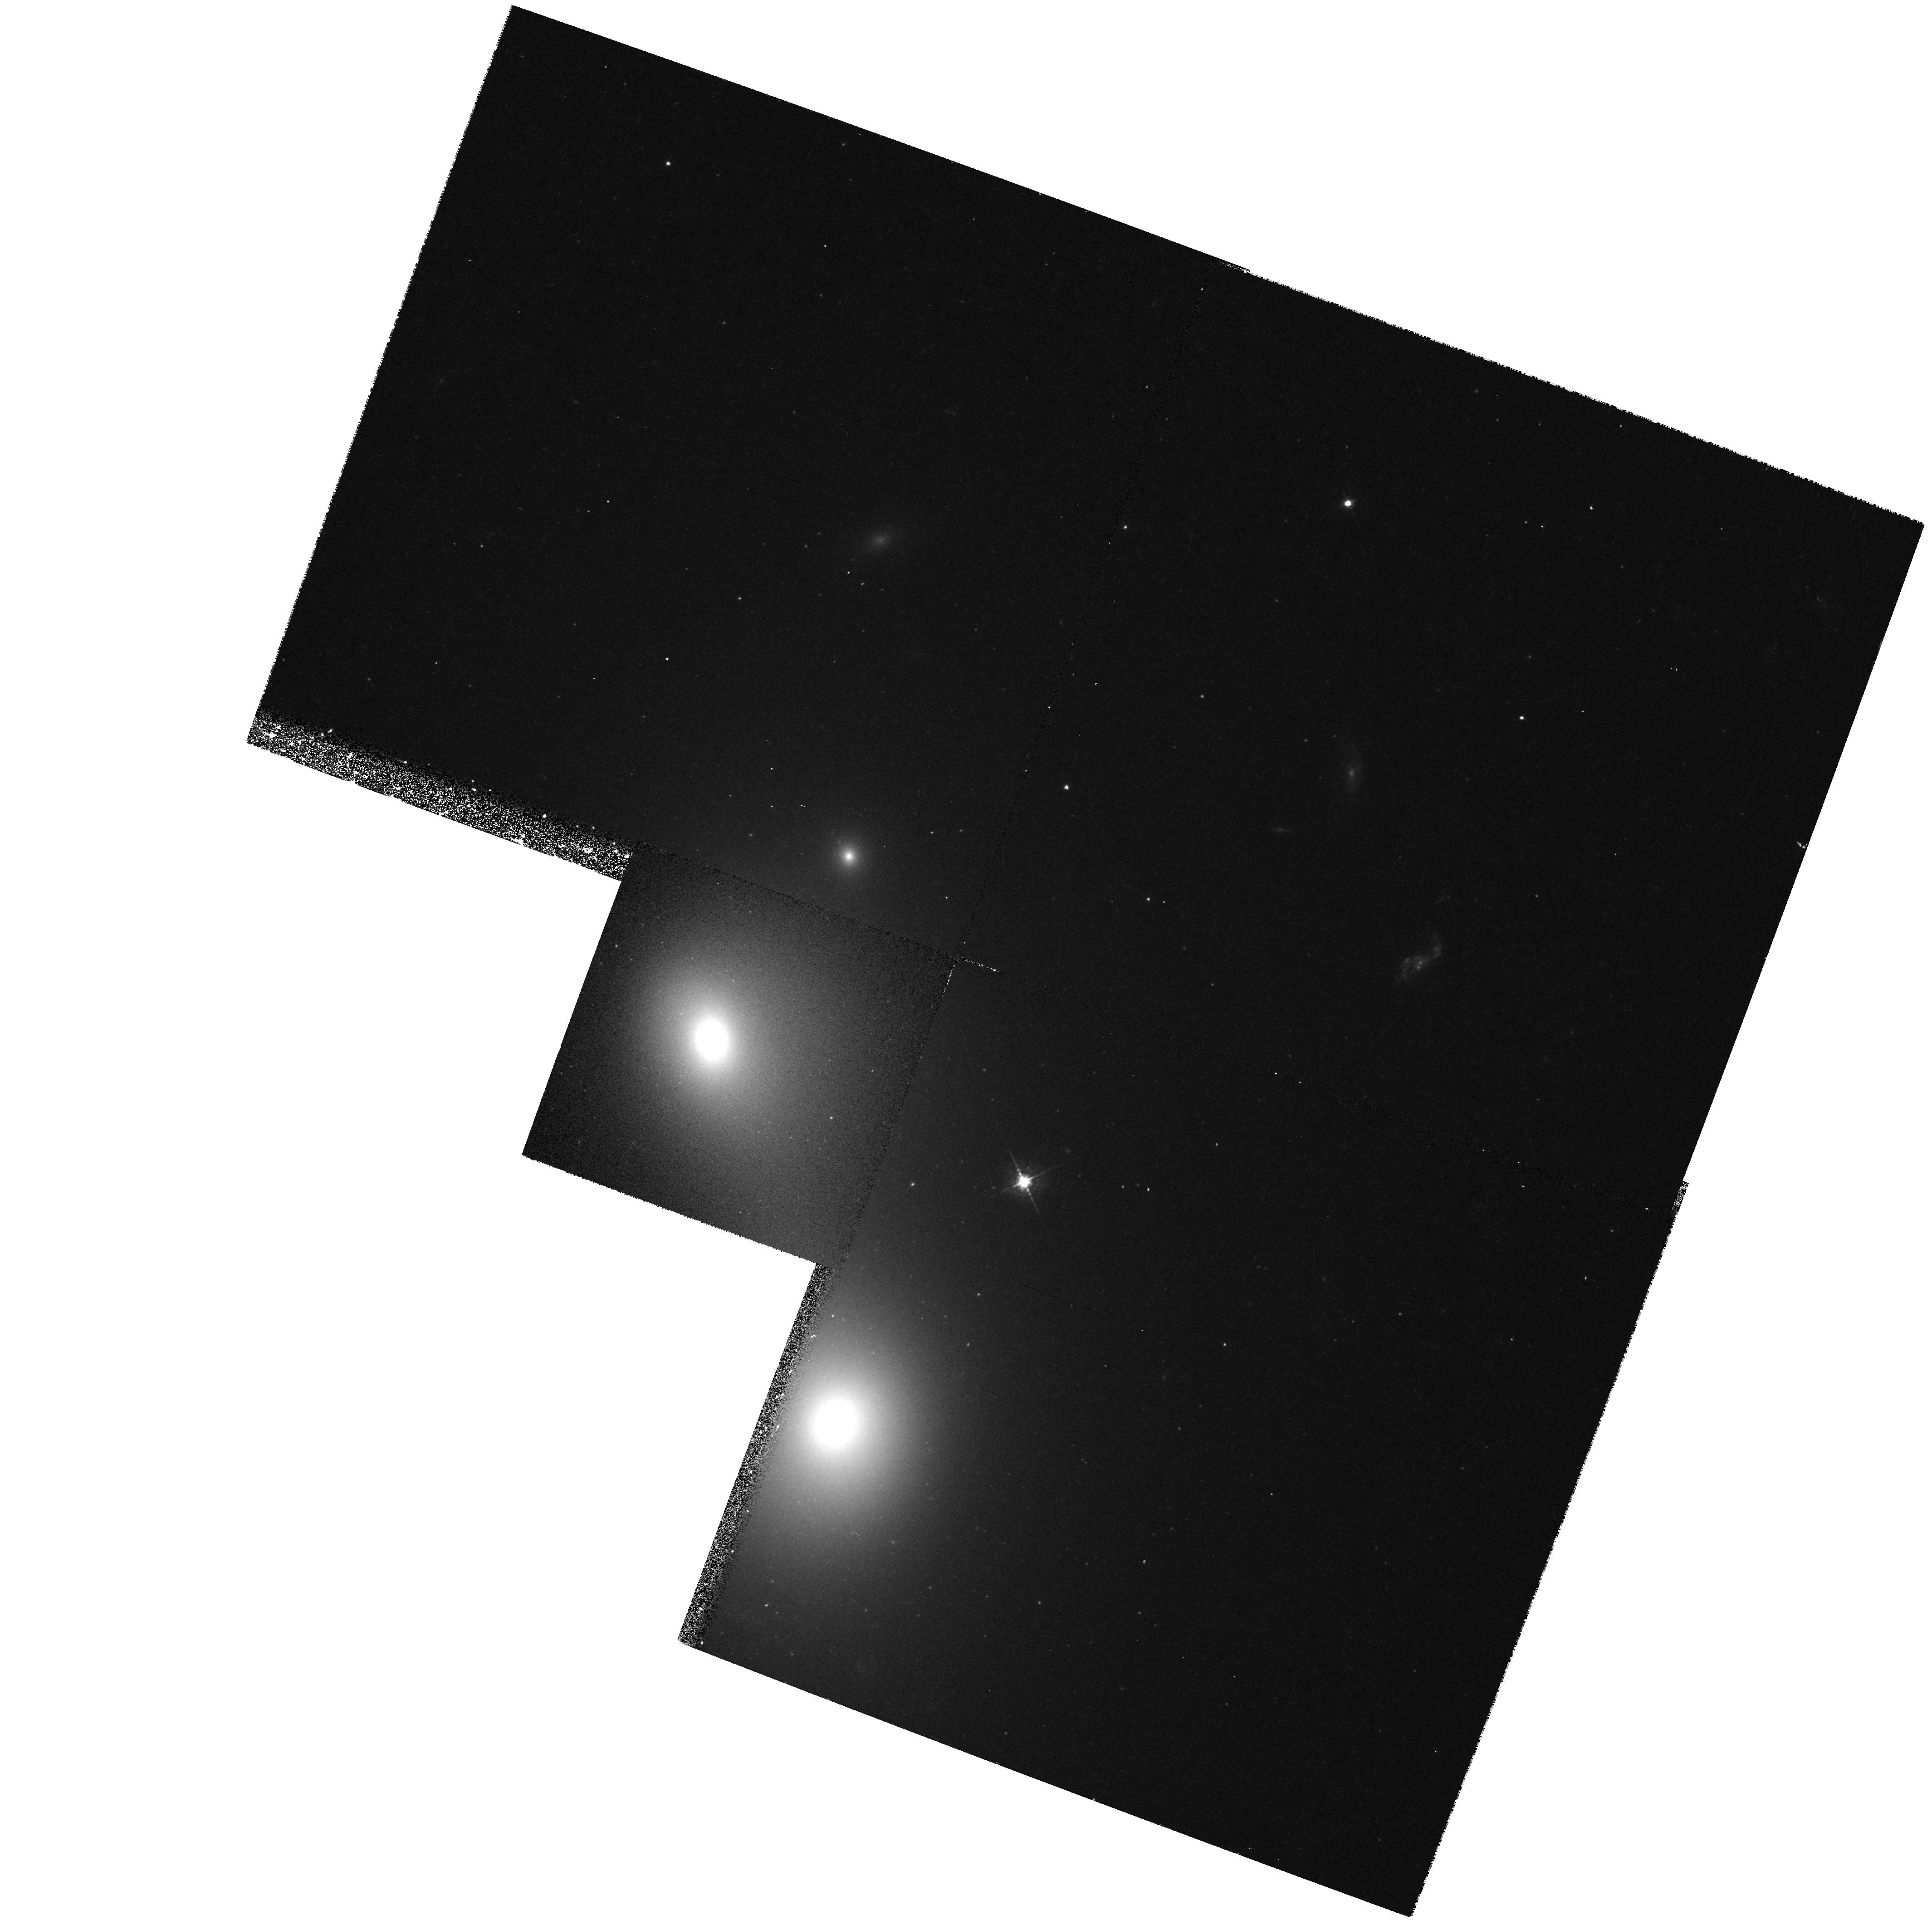
Target: 3C278. Instrument: WFPC2/PC. Filter: F547M. Exposure: 13 min. Observation ID: hst_5927_05_wfpc2_pc_f547m_u34q05

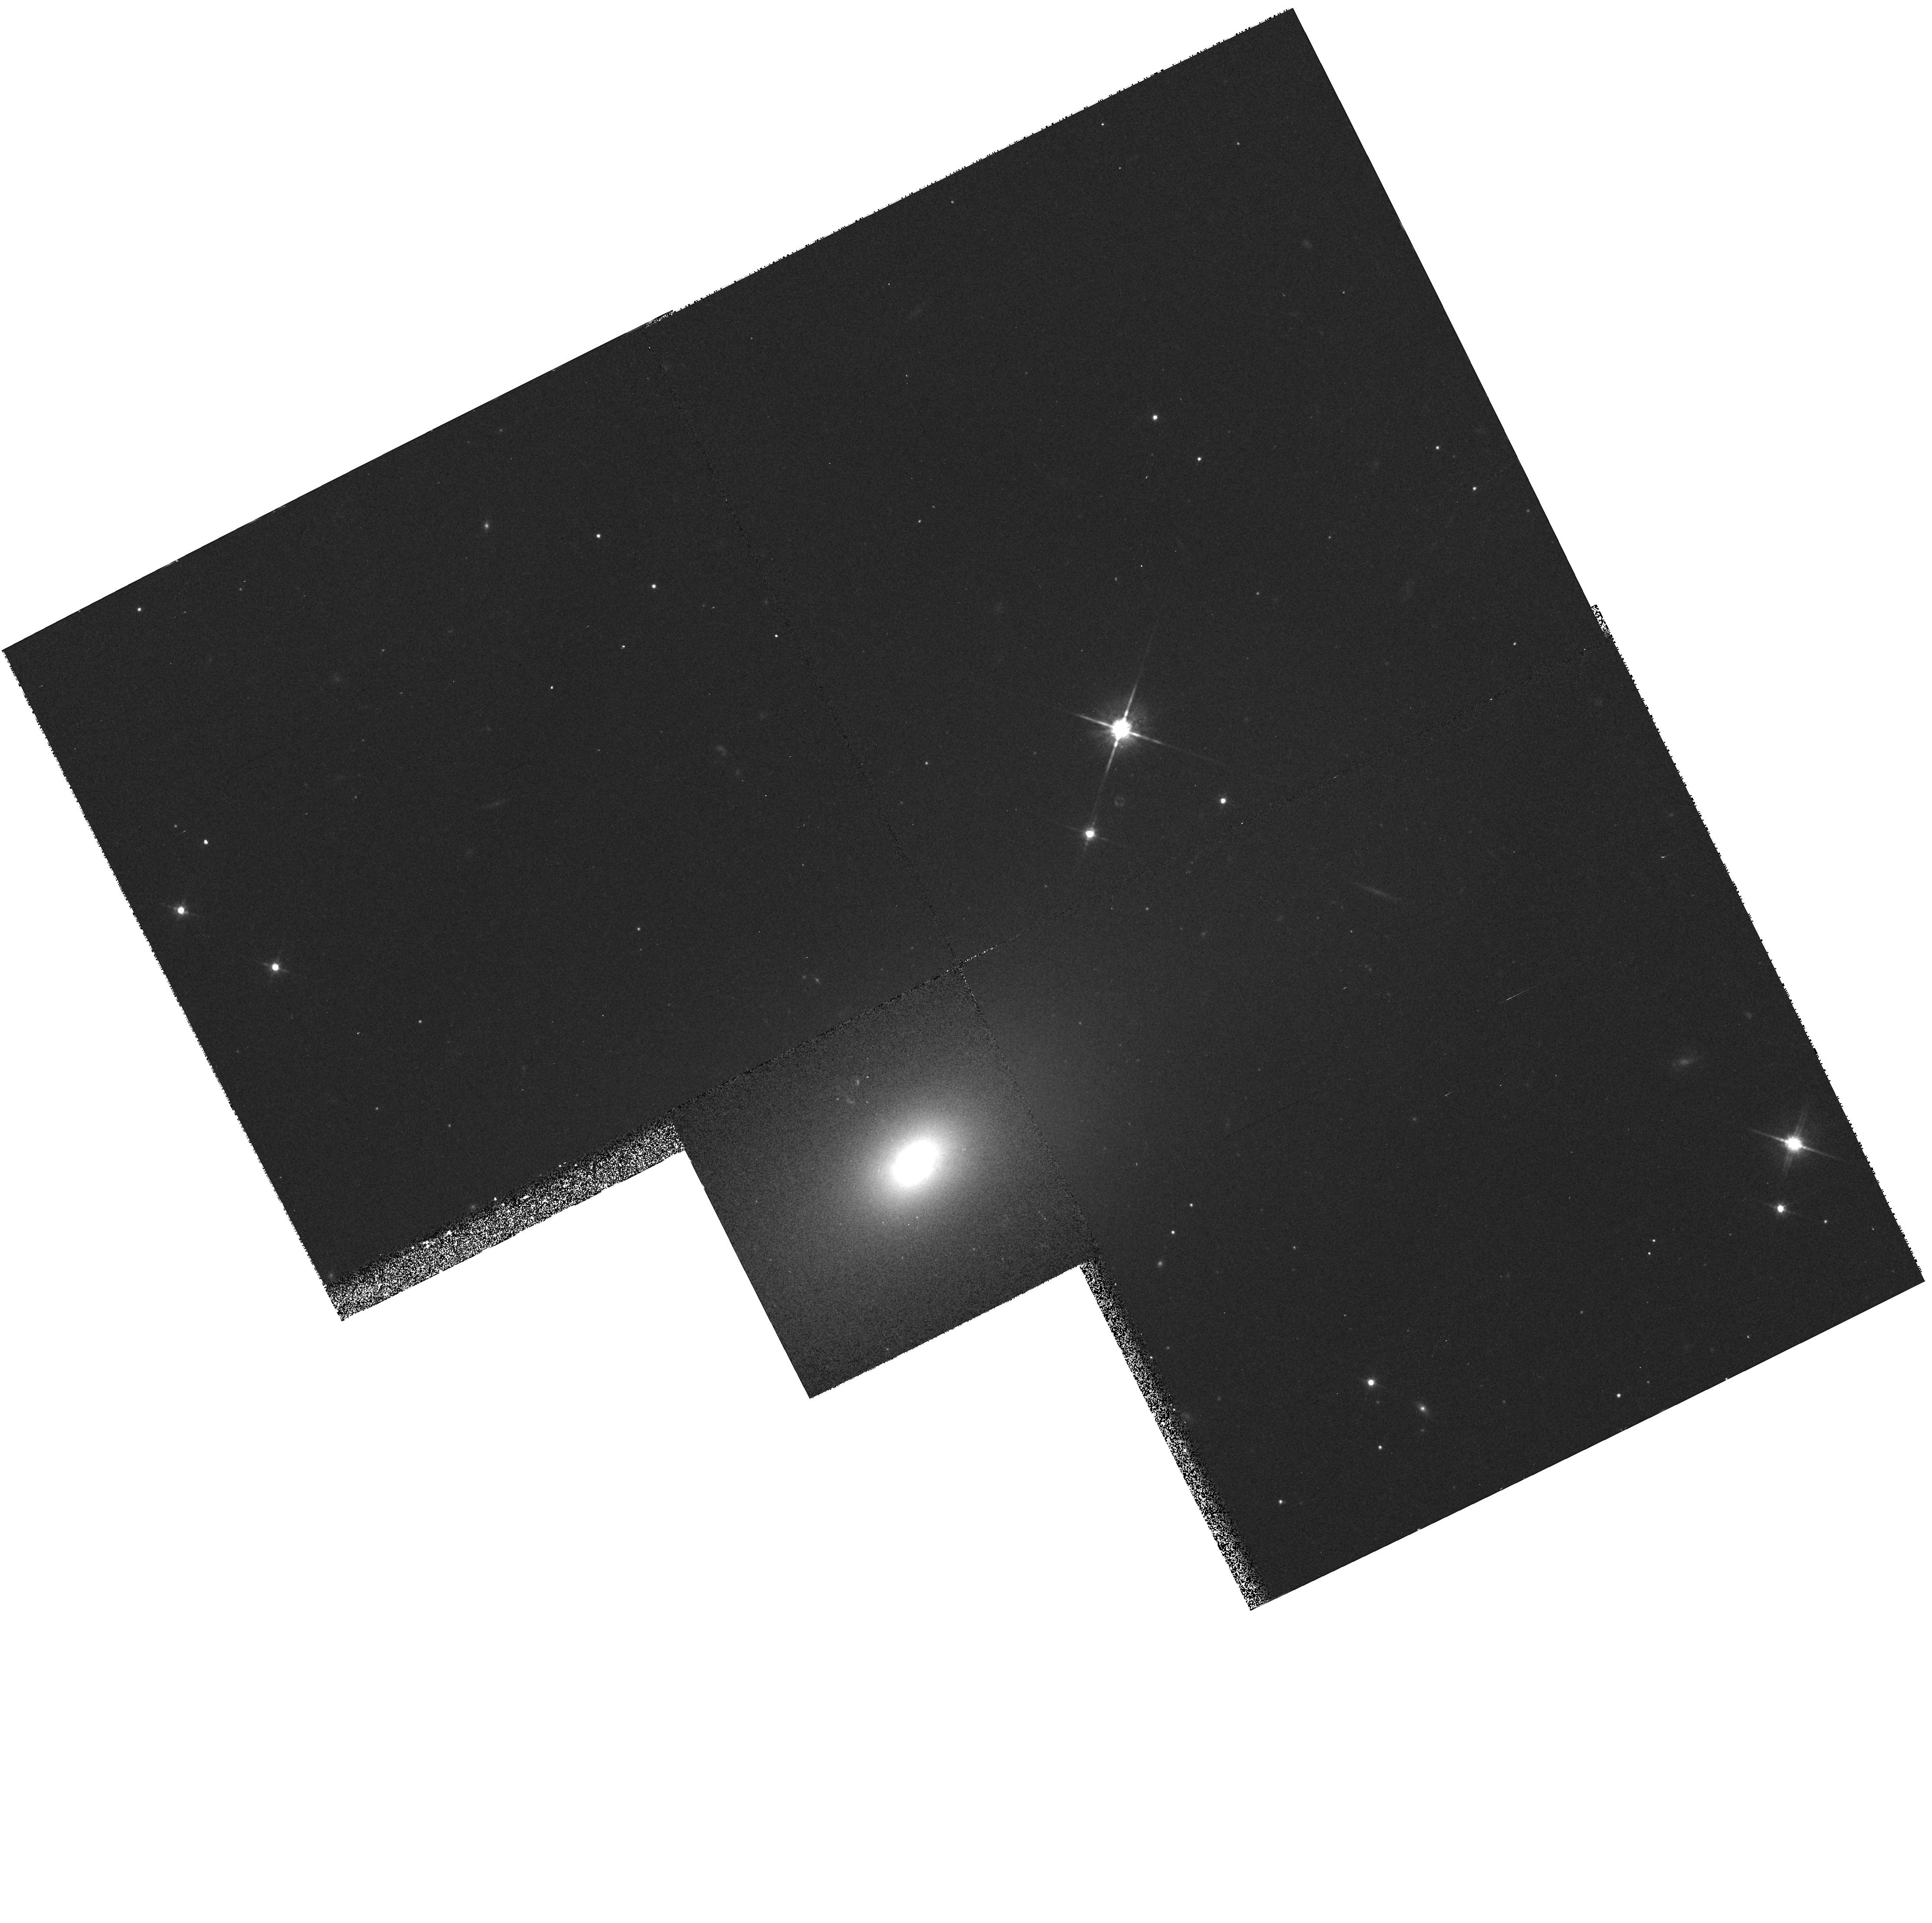
Target: PKS2153-69. Instrument: WFPC2/PC. Filter: F791W. Exposure: 10 min. Observation ID: hst_5927_01_wfpc2_pc_f791w_u34q01

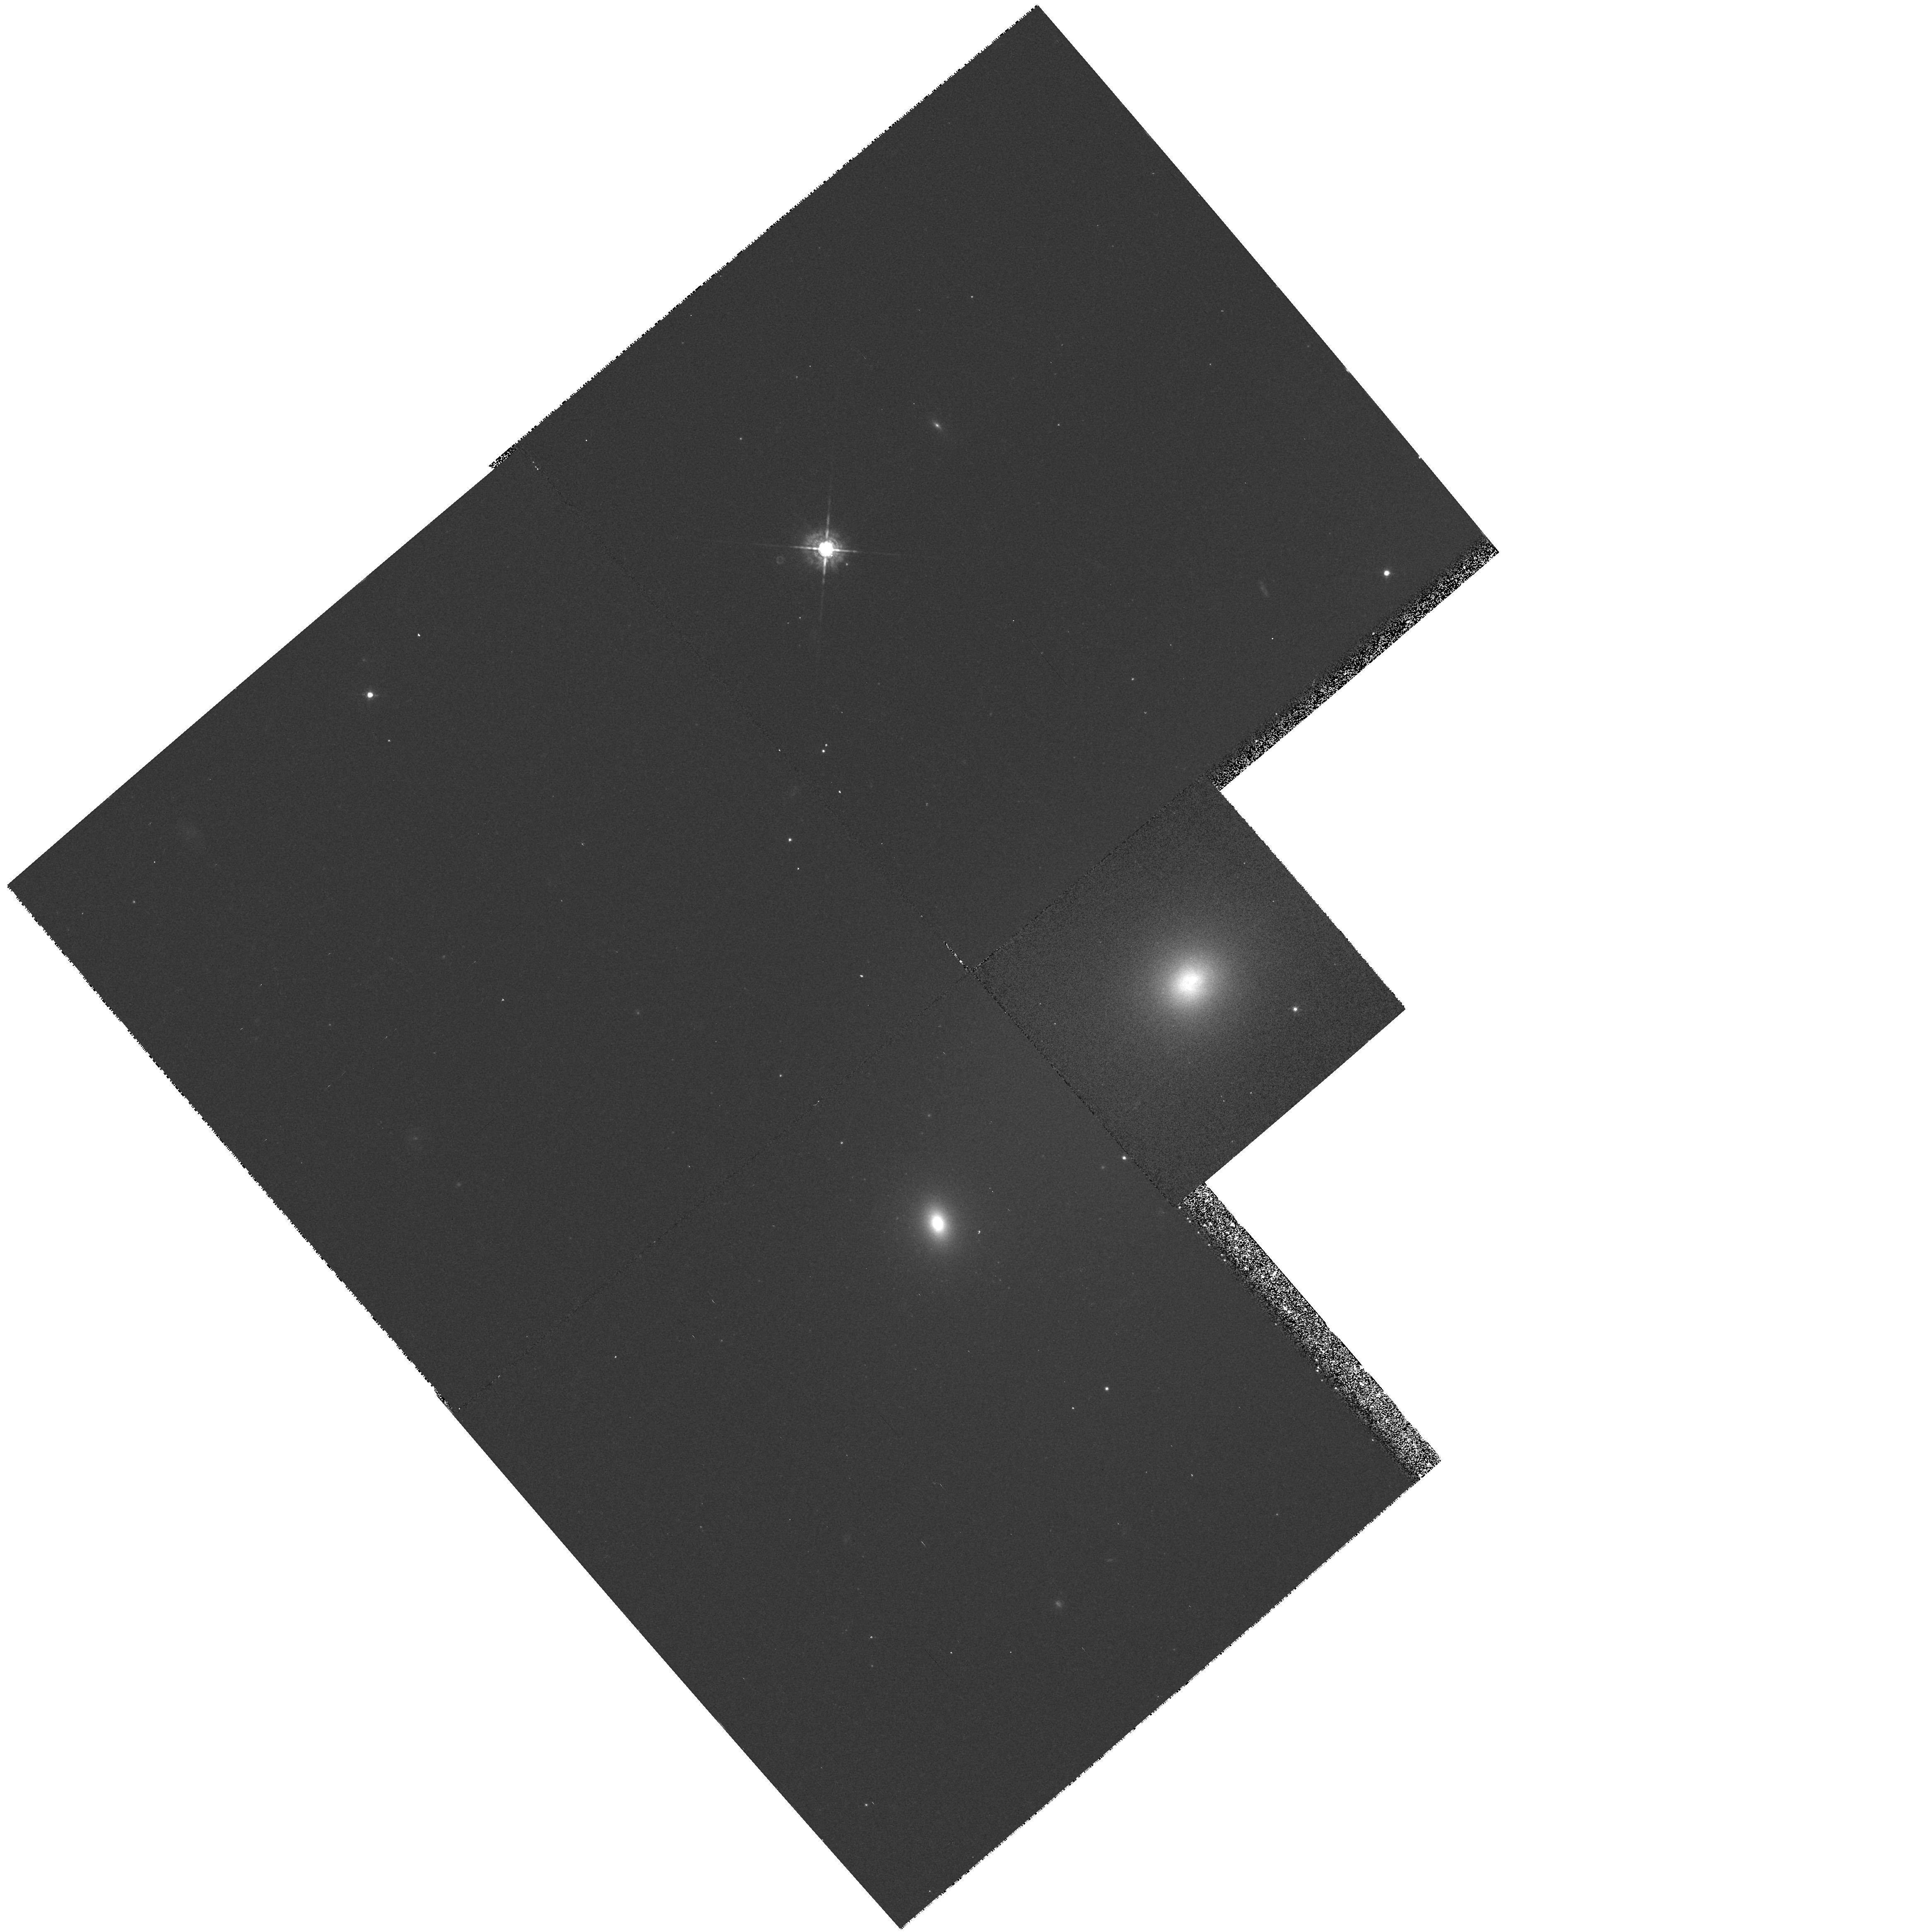
Target: 3C442. Instrument: WFPC2/PC. Filter: F547M. Exposure: 15 min. Observation ID: hst_5927_03_wfpc2_pc_f547m_u34q03

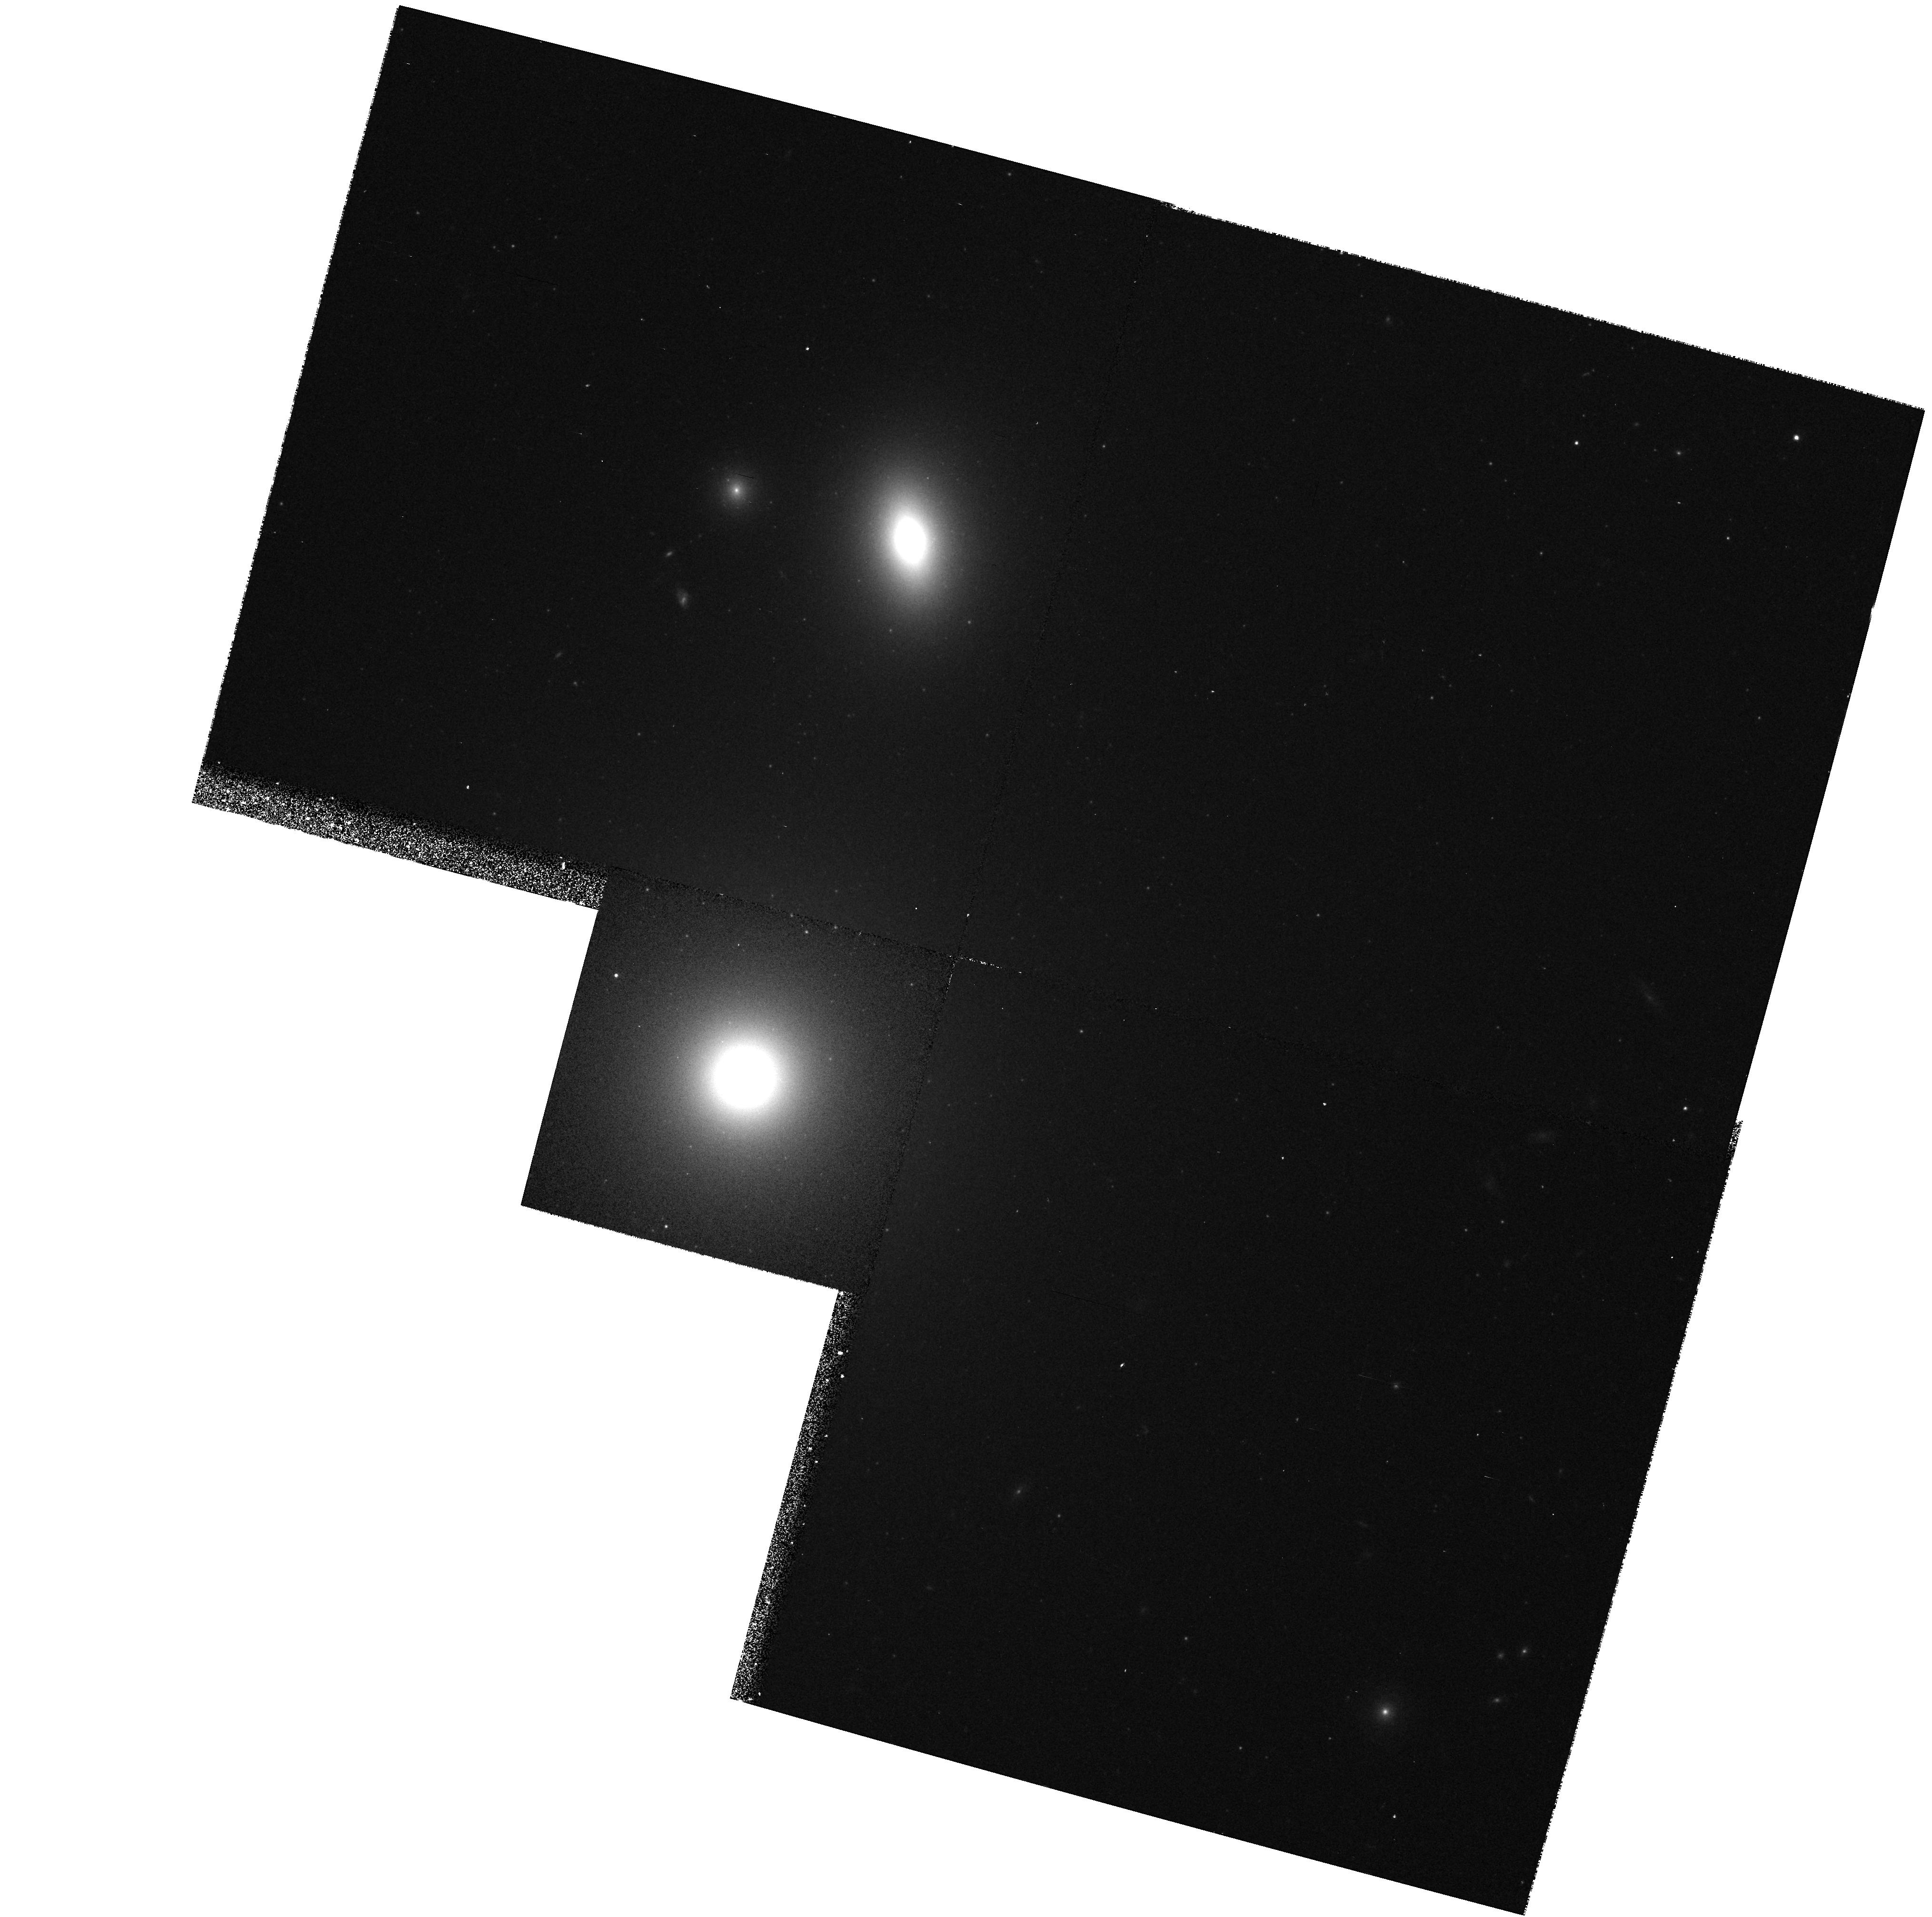
Target: 3C264. Instrument: WFPC2/PC. Filter: F791W. Exposure: 12 min. Observation ID: hst_5927_04_wfpc2_pc_f791w_u34q04

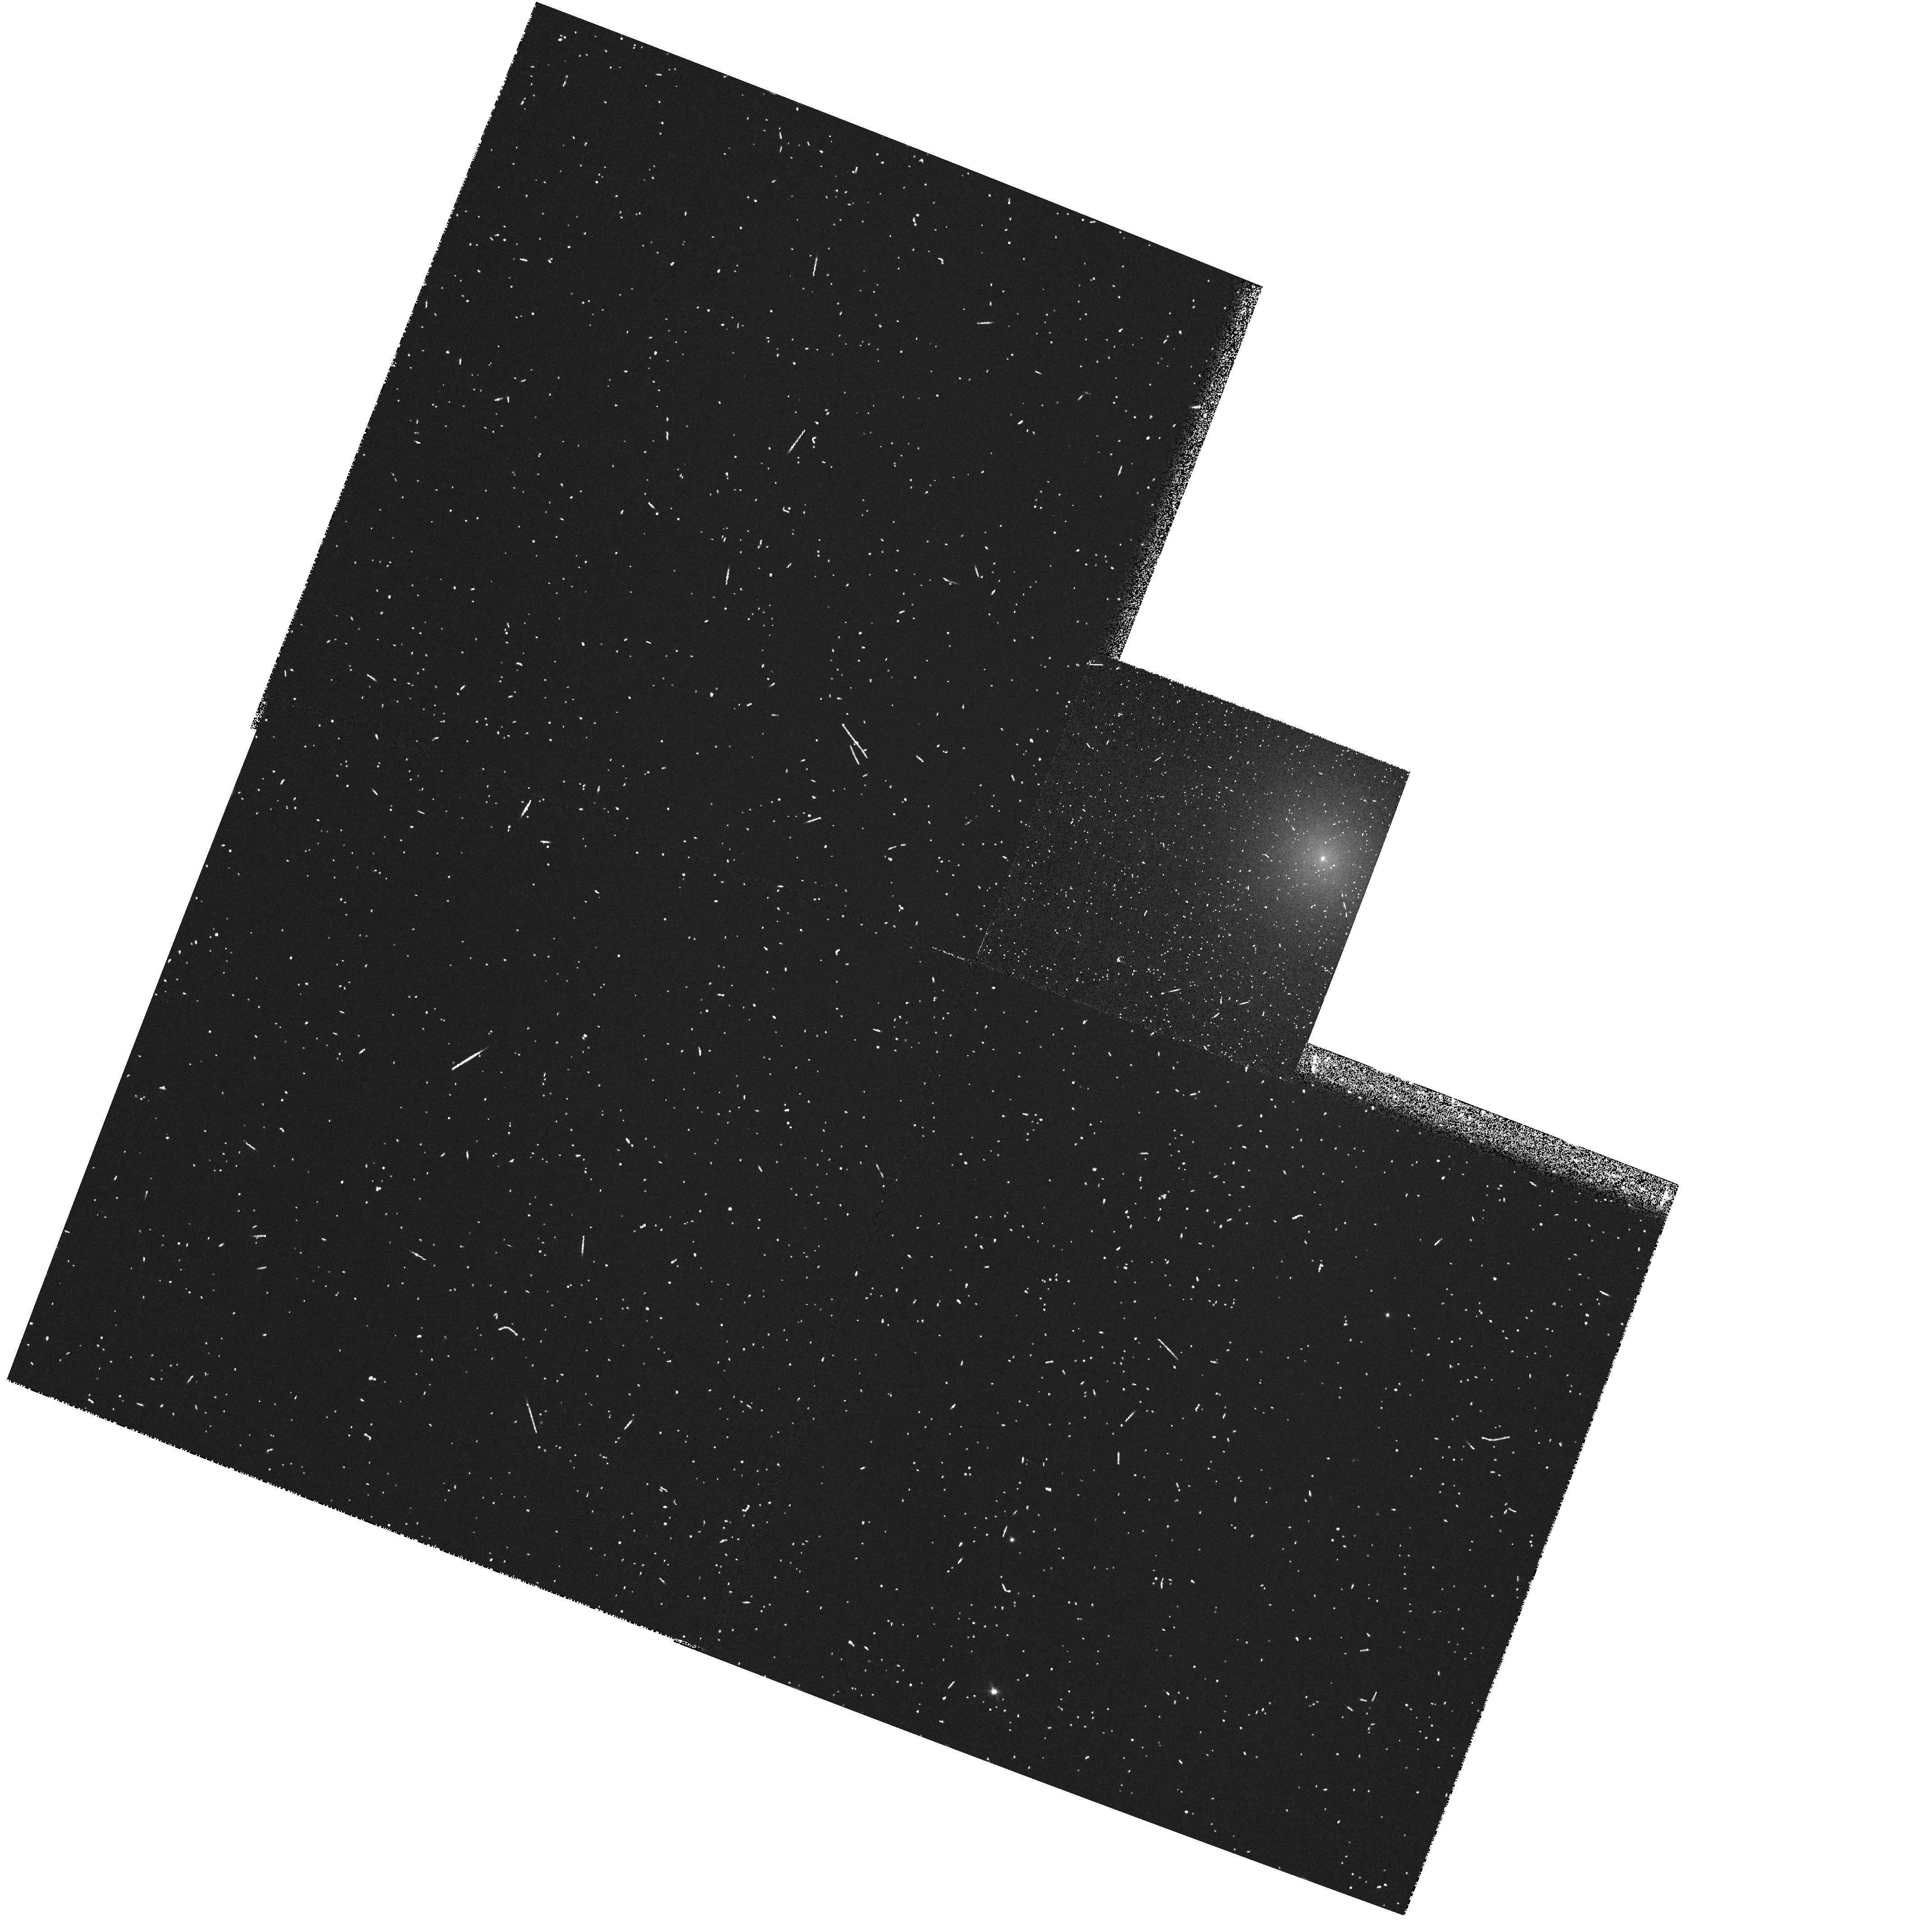
Target: NGC5044. Instrument: WFPC2/PC. Filter: FR680P15. Exposure: 8 min. Observation ID: u34q0603t

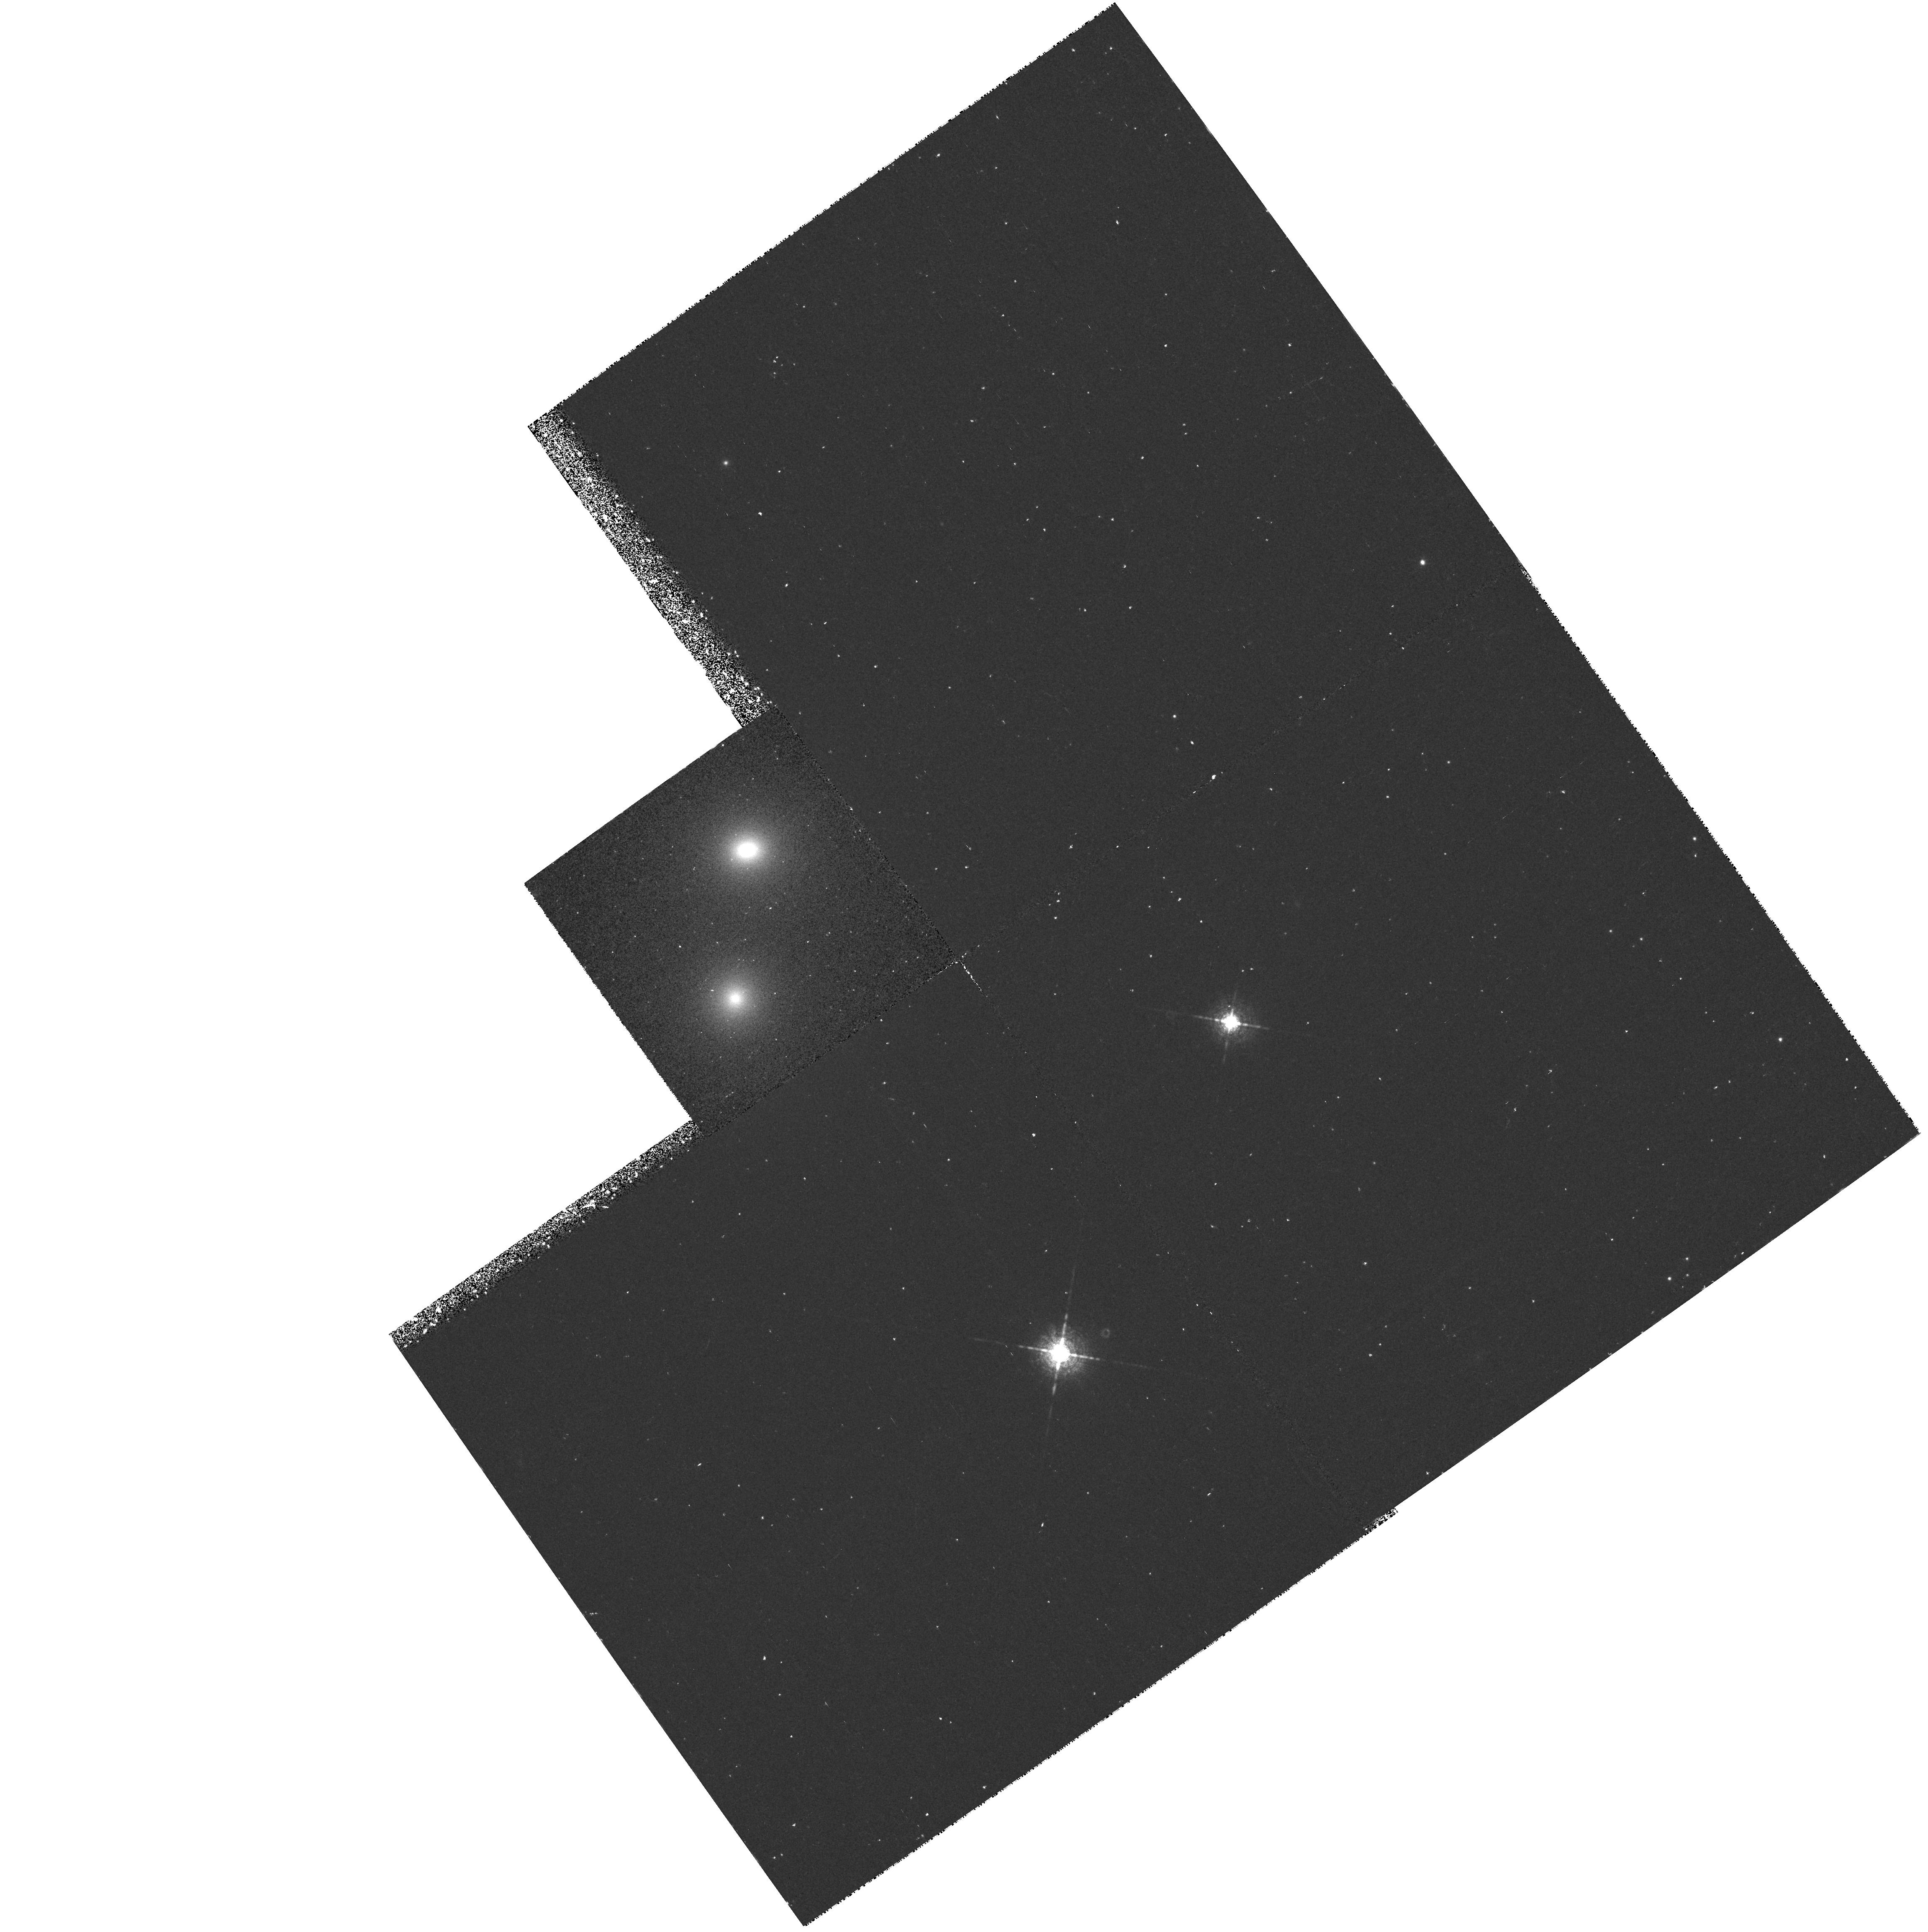
Target: 3C75. Instrument: WFPC2/PC. Filter: F673N. Exposure: 42 min. Observation ID: hst_5927_02_wfpc2_pc_f673n_u34q02

Nuclear Disks in Radio Galaxies (PI: Ford, Holland)

HST images of four bright radio galaxies show 100 pc sized nuclear disks which are aligned with large kpc scale radio jets. The images show that these active nuclei are indeed fueled by a reservoir of gas and dust stored in a disk surrounding the nucleus. FOS spectra of M87 show that its disk is rotating in the potential of a massive black hole. The presence of nuclear disks in radio galaxies opens a new avenue for measuring the central masses in low central surface brightness, pressure supported ellipticals. We propose to search for nuclear disks, similar to those found in NGC 4261 and M 87, in a complete sample of nearby radio galaxies. We will use WFPC2 narrow band filters and the F547M and F791W off -band filters to isolate the HAlpha+NII emission associated with both M87-type disks and NGC 4261-type dusty disks. Our goals are: 1) Determine the prevalence of nuclear disks in a complete sample of radio galaxies; do all such galaxies have small scale nuclear disks? 2) Establish the morphologies and characteristics of the disks, and the alignments of the disks with the radio jets. This imaging survey will form the basis in later cycles for spectroscopic measures of disk emission line (or absorption line) velocities to measure the masses of central black holes.